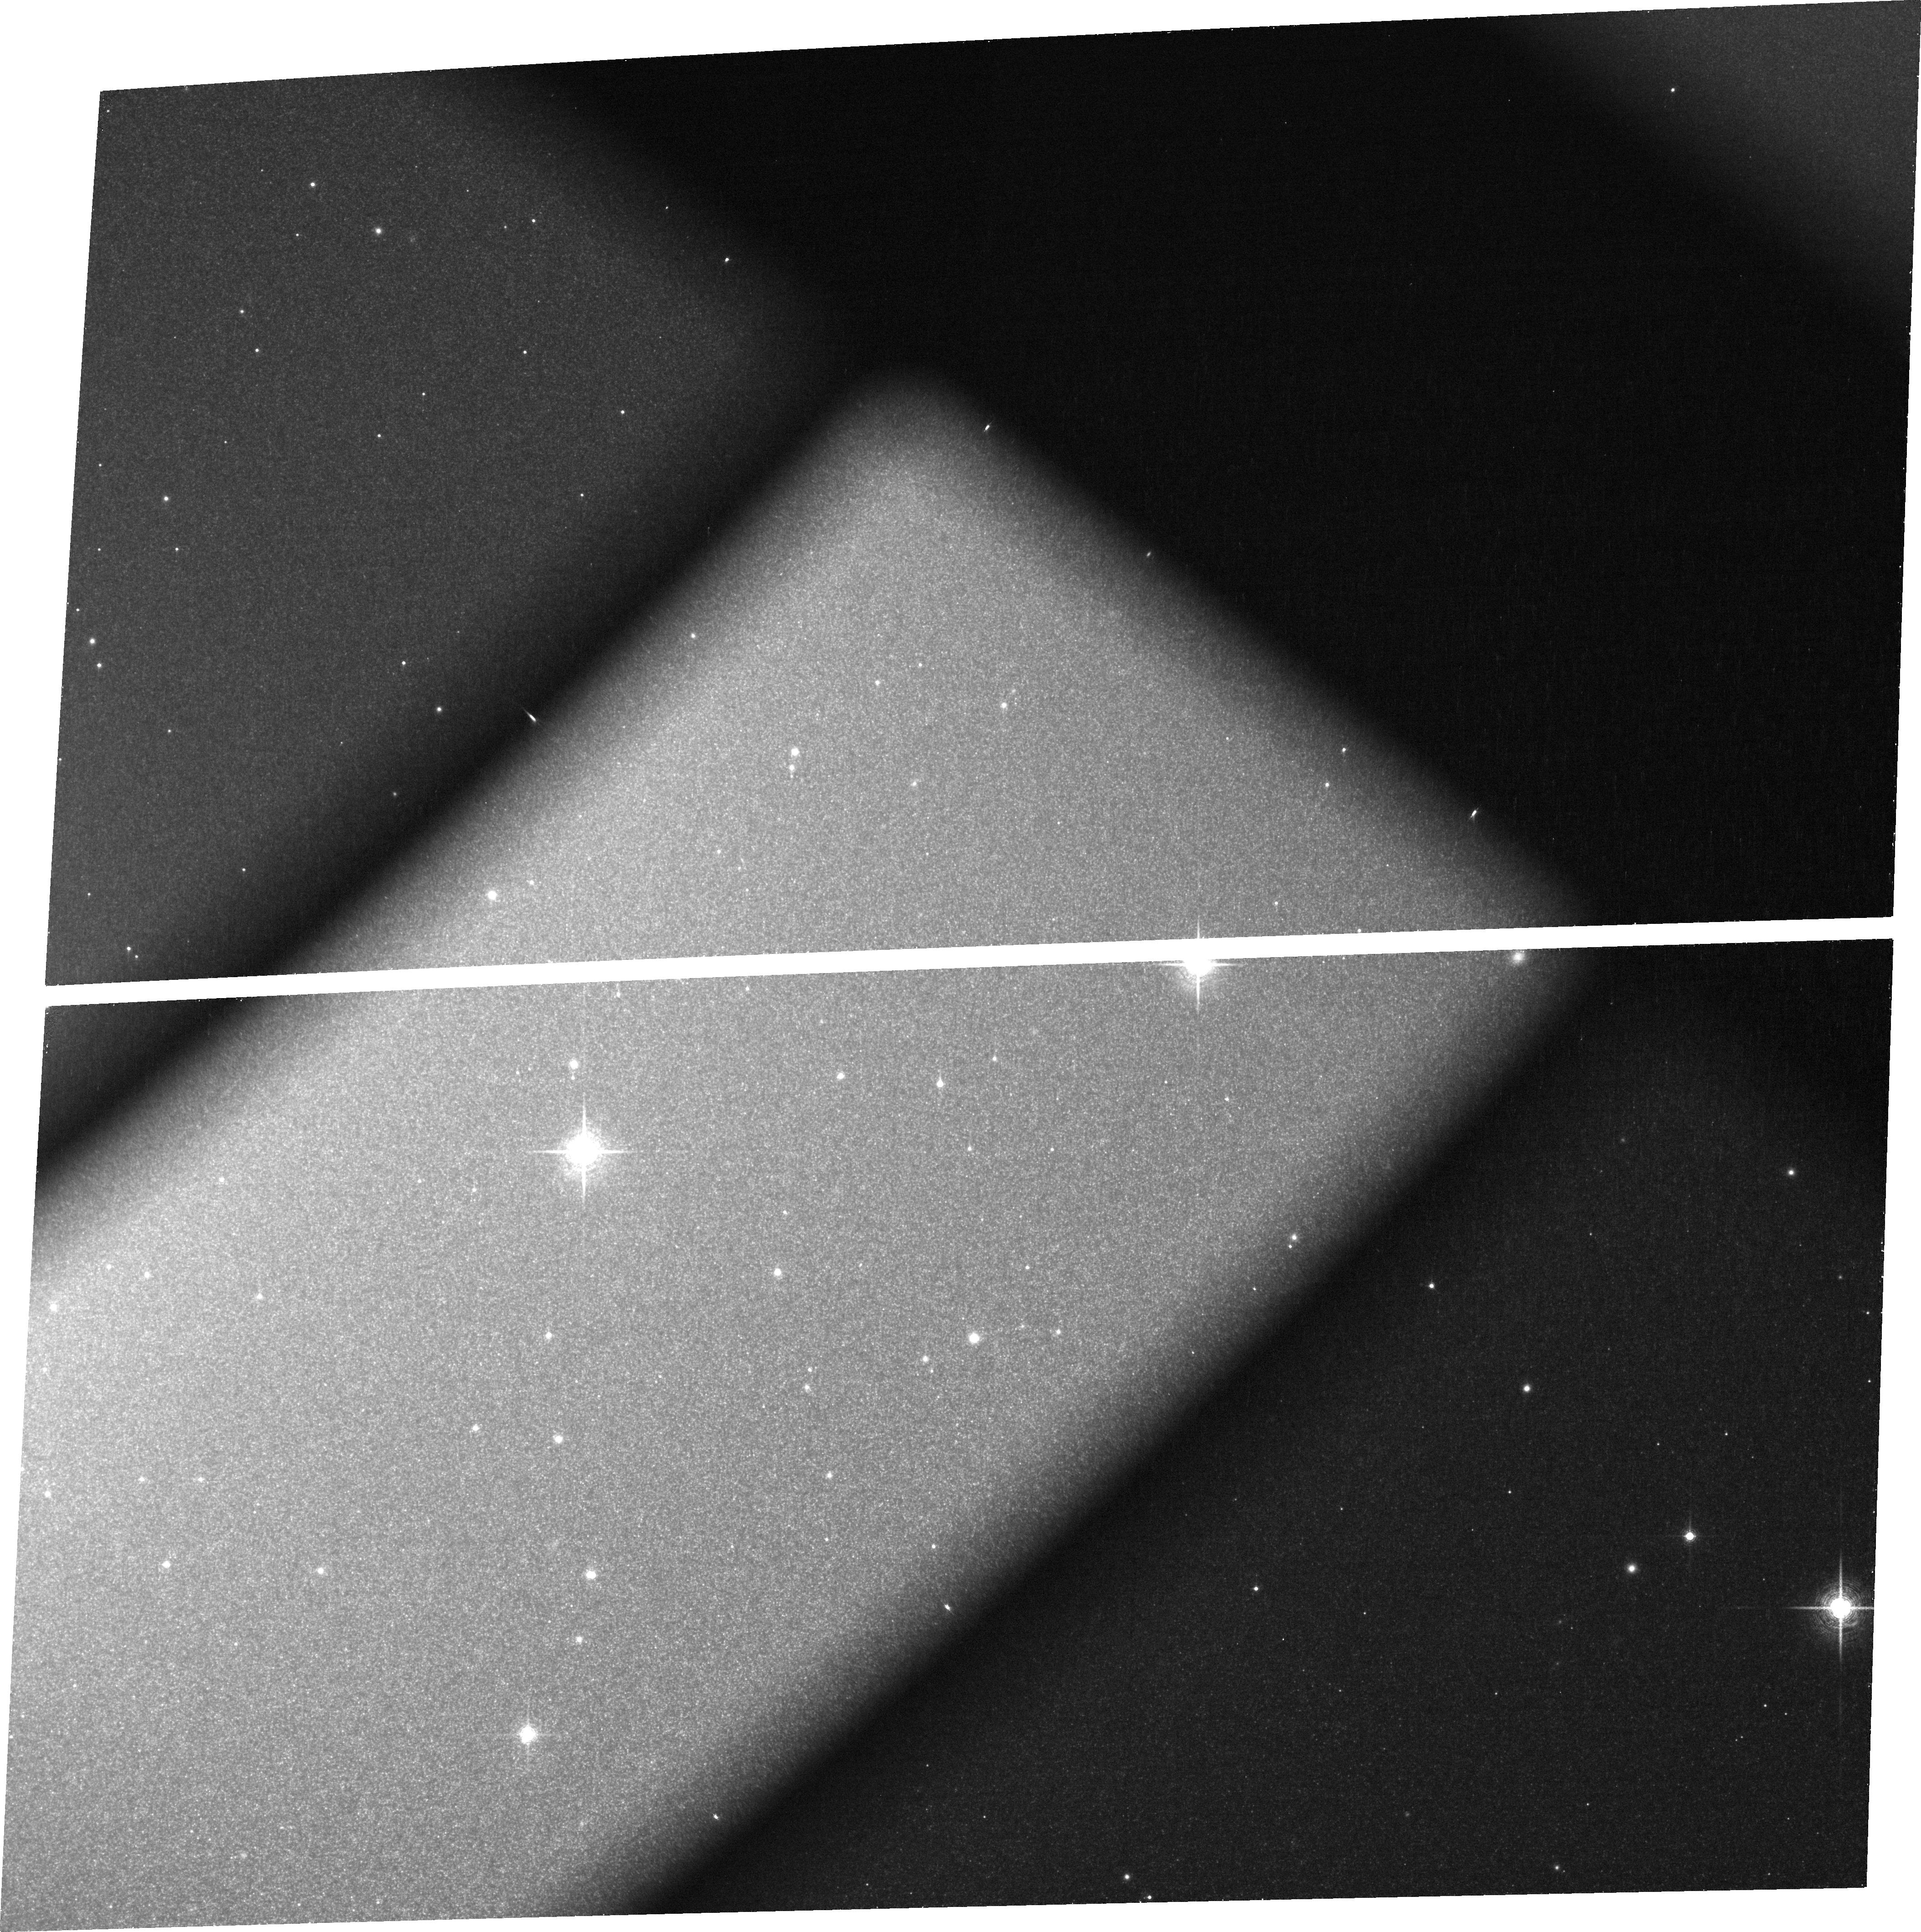
Target: NGC5128
Instrument: ACS/WFC
Filter: FR853N
Exposure: 38 min
Observation ID: jcjb01010

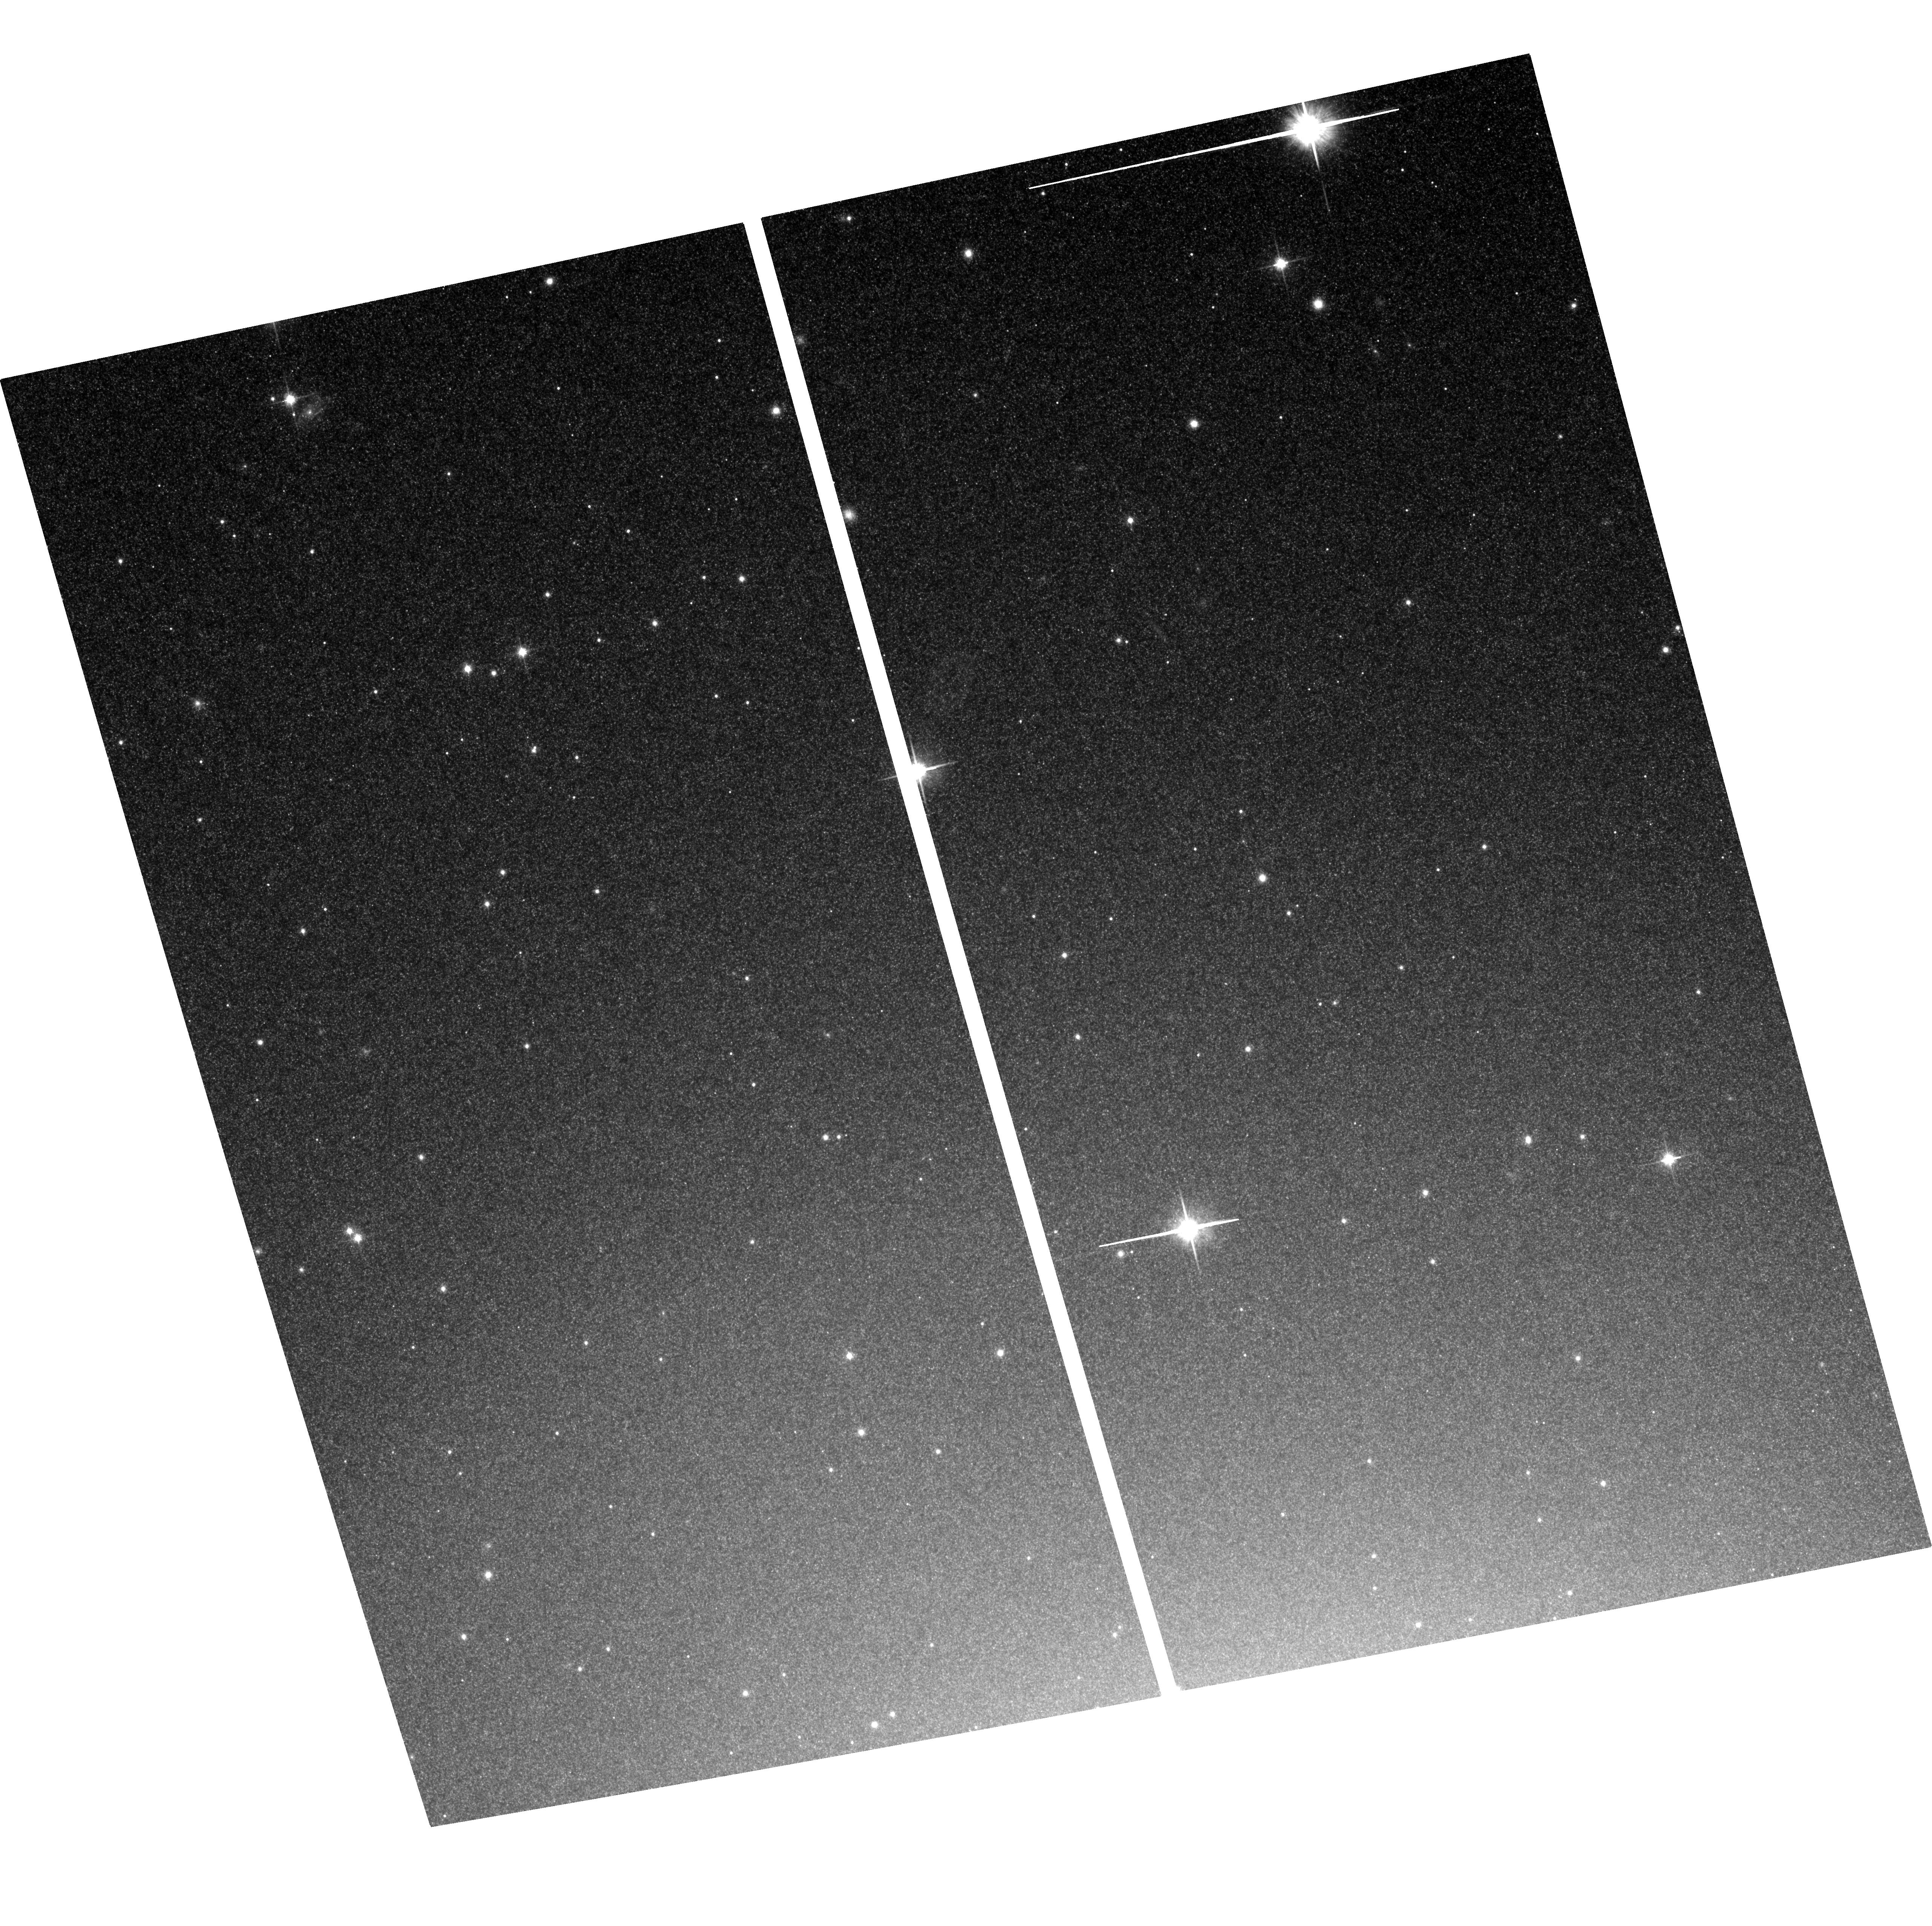
Target: NGC5128
Instrument: ACS/WFC
Filter: F814W
Exposure: 38 min
Observation ID: hst_13681_05_acs_wfc_f814w_jcjb05

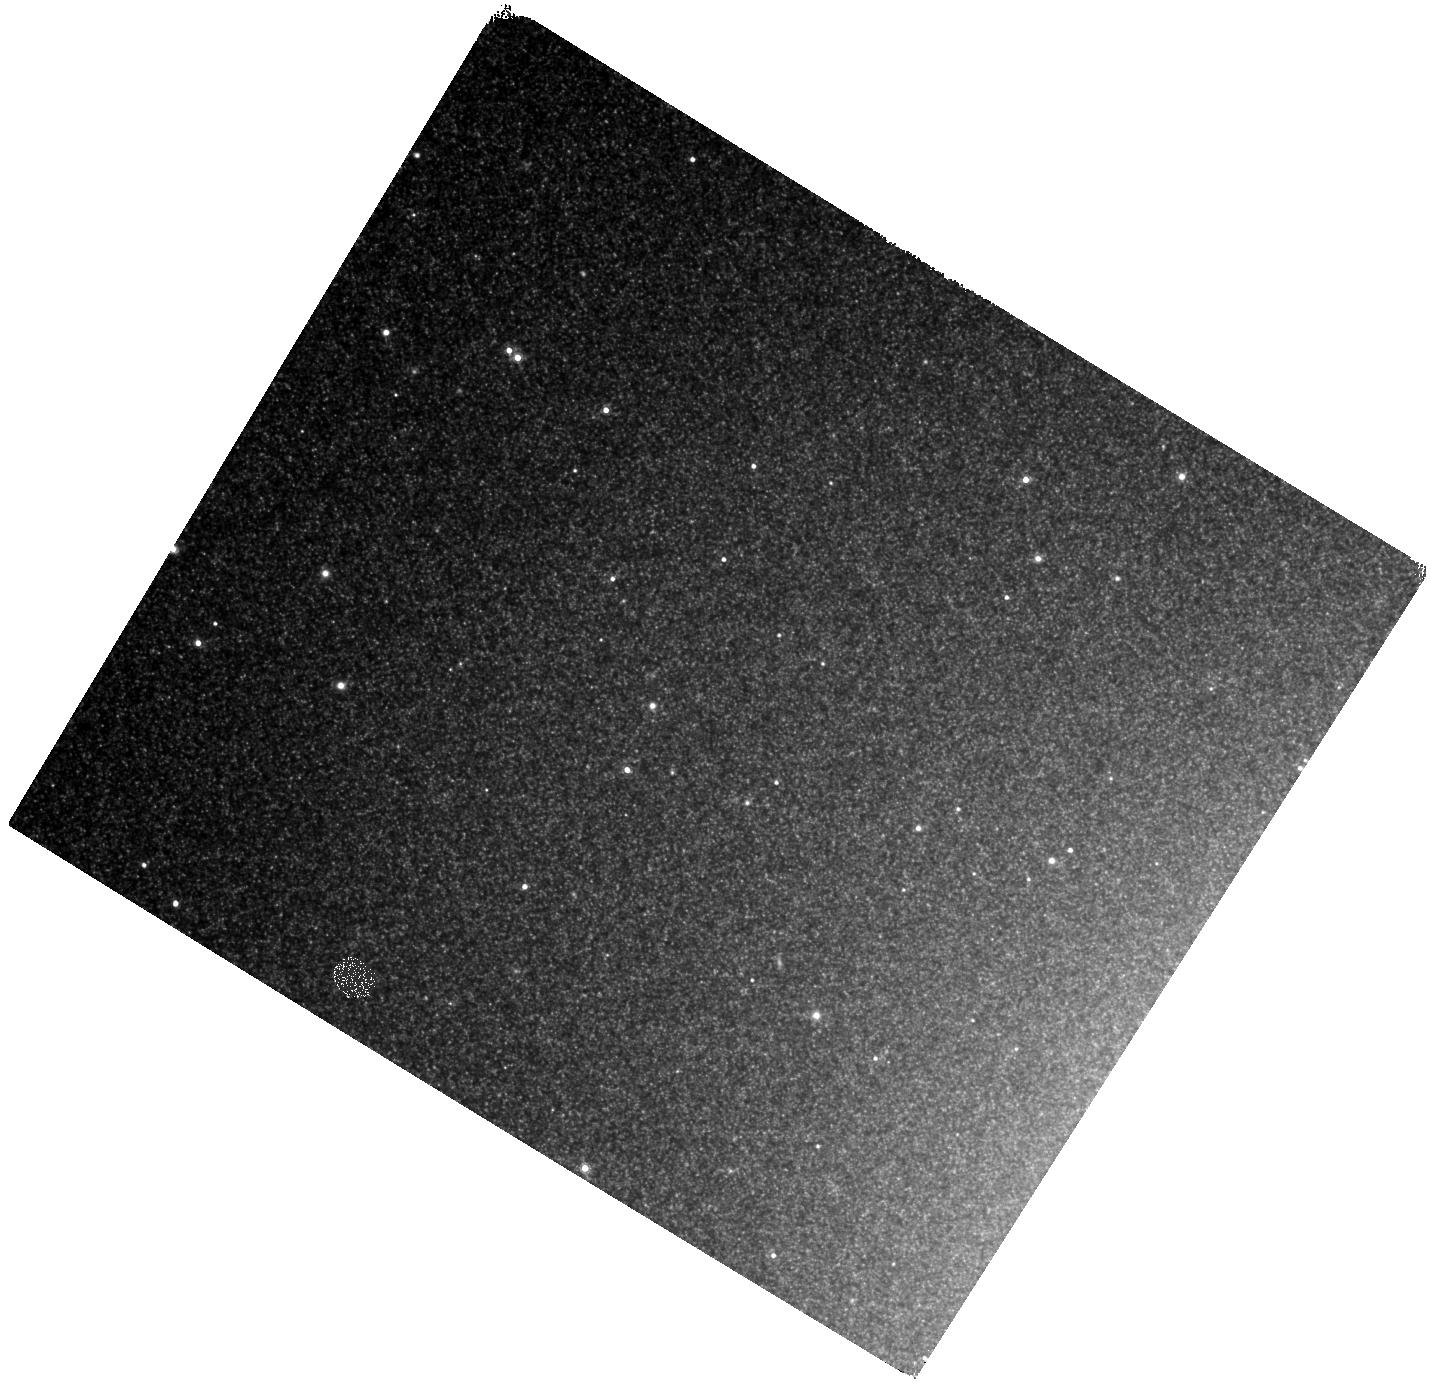
Target: NGC5128
Instrument: WFC3/IR
Filter: F160W
Exposure: 22 min
Observation ID: hst_13681_07_wfc3_ir_f160w_icjb07

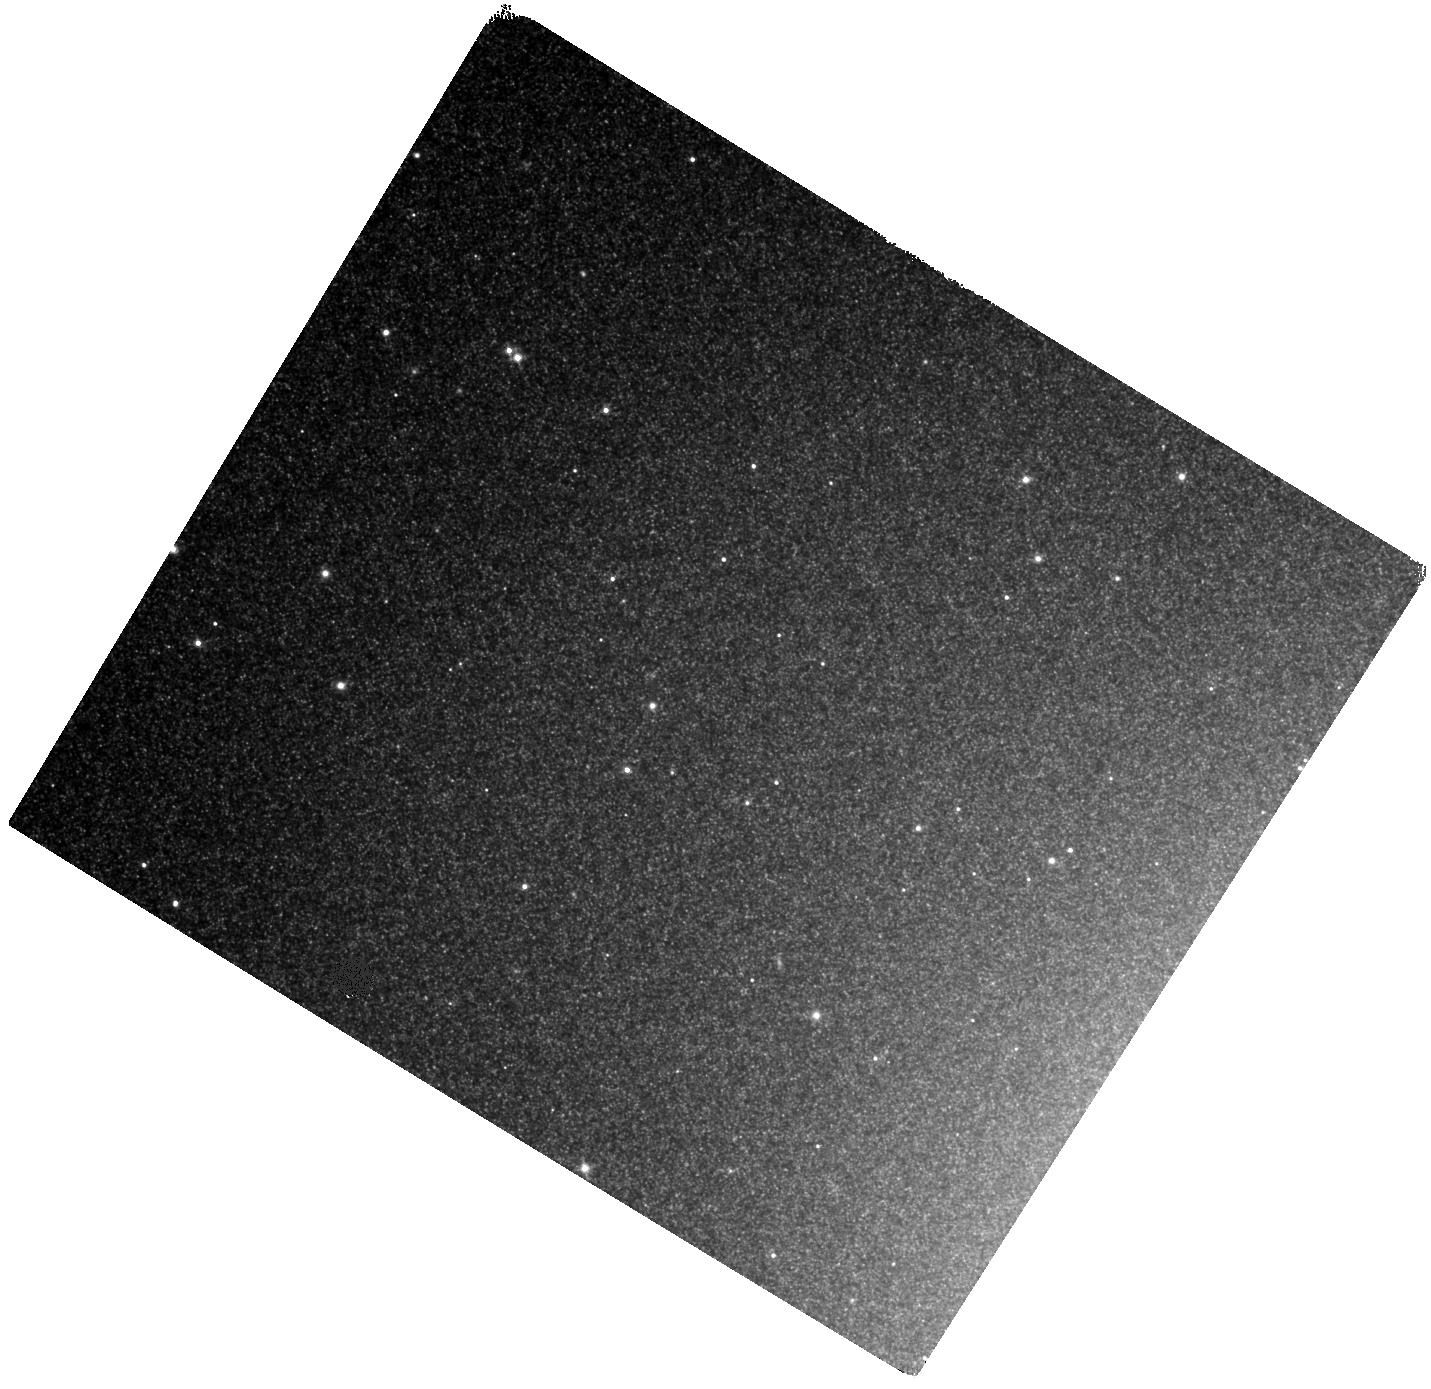
Target: NGC5128
Instrument: WFC3/IR
Filter: F125W
Exposure: 22 min
Observation ID: hst_13681_07_wfc3_ir_f125w_icjb07

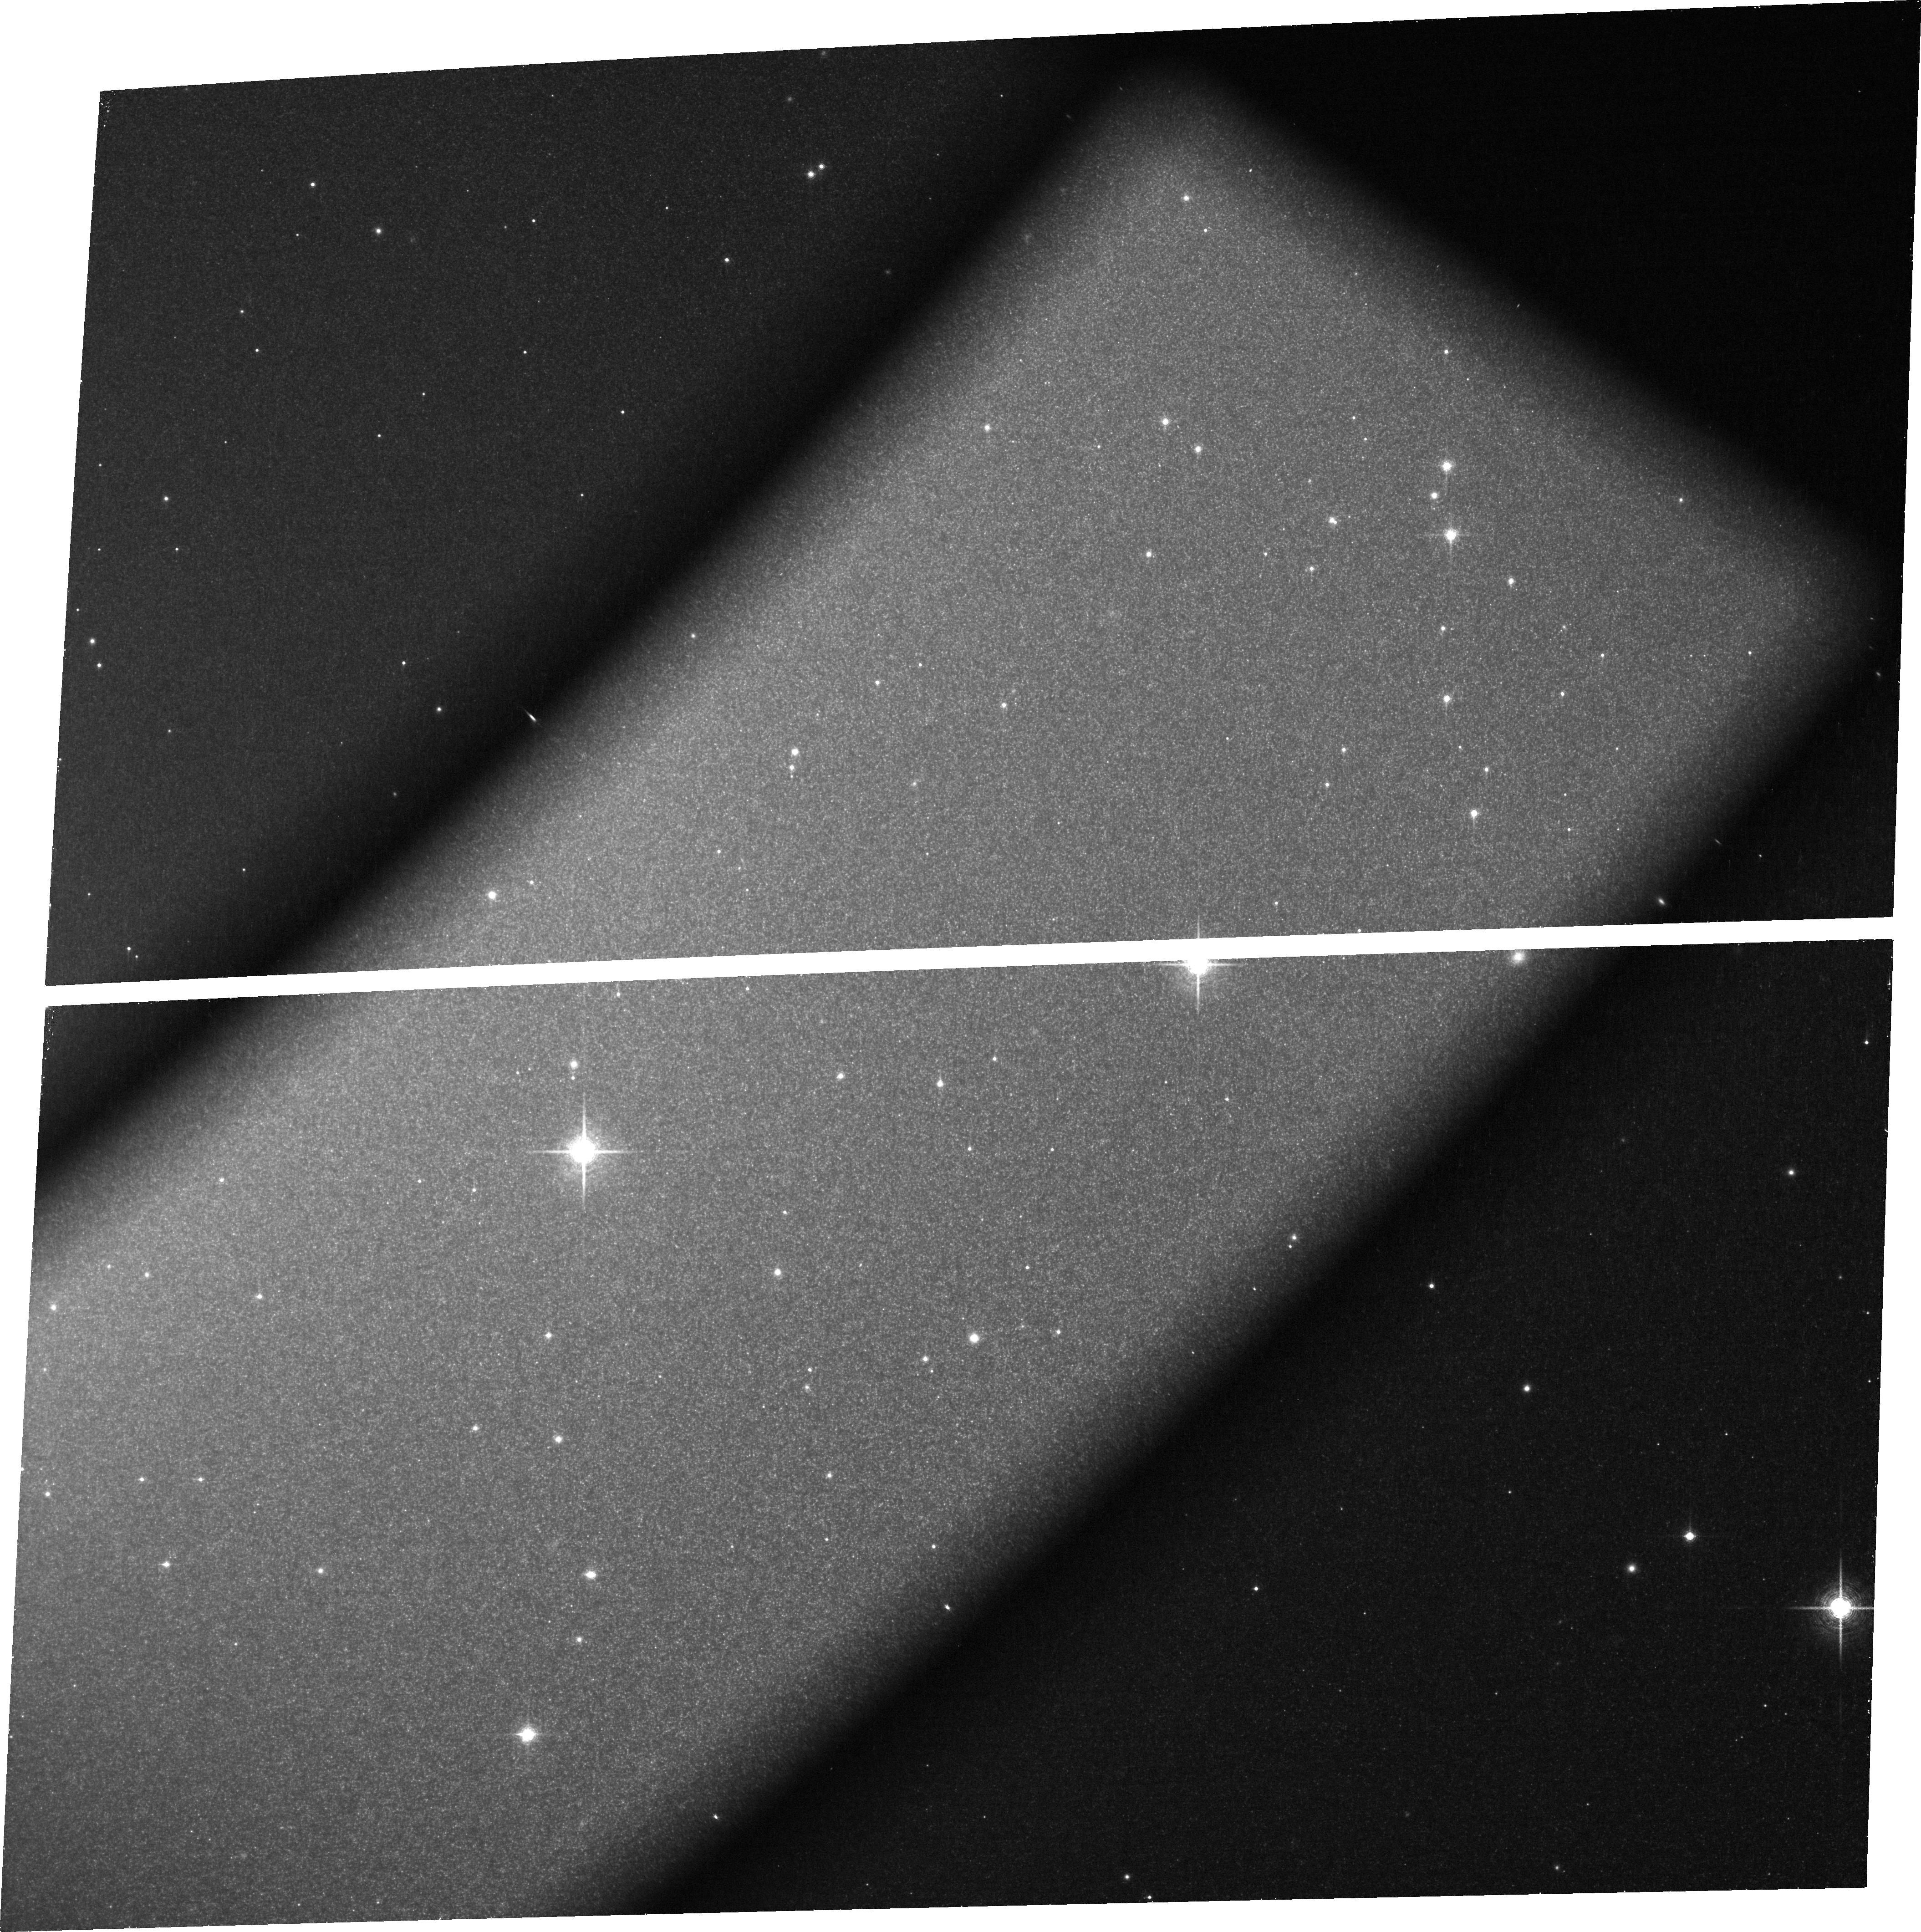
Target: NGC5128
Instrument: ACS/WFC
Filter: FR853N
Exposure: 38 min
Observation ID: jcjb02010

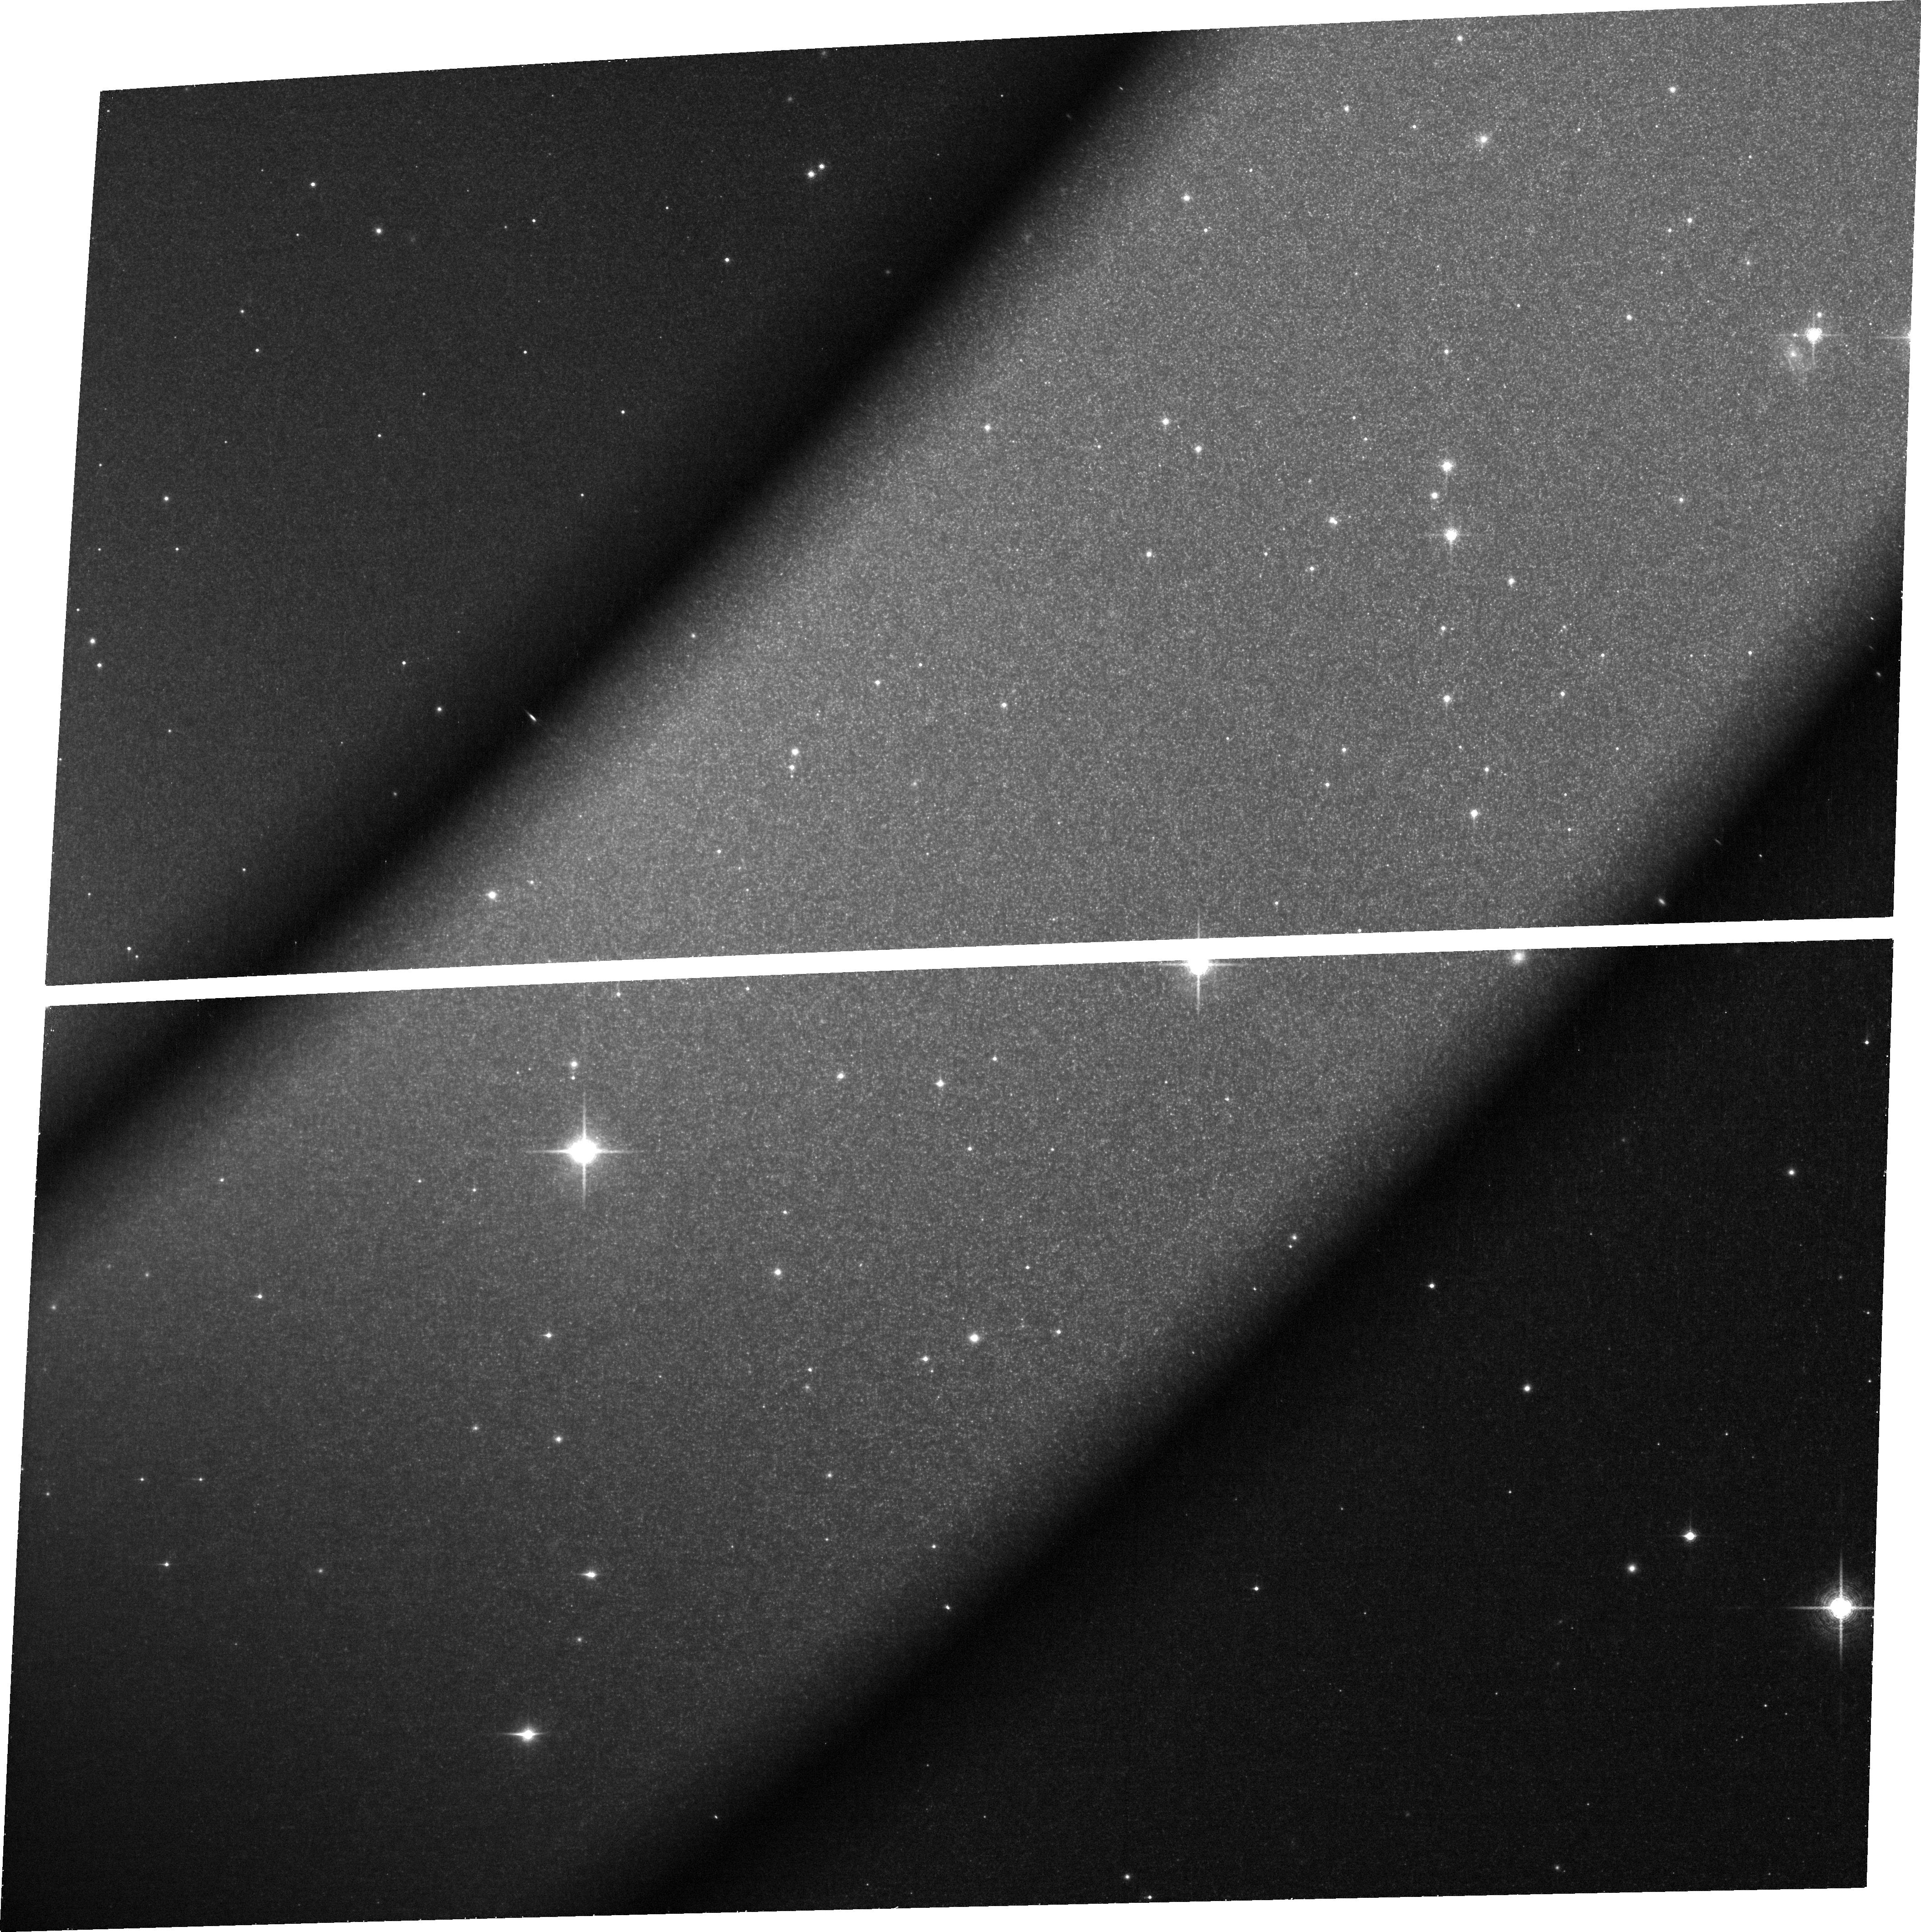
Target: NGC5128
Instrument: ACS/WFC
Filter: FR853N
Exposure: 38 min
Observation ID: jcjb03010

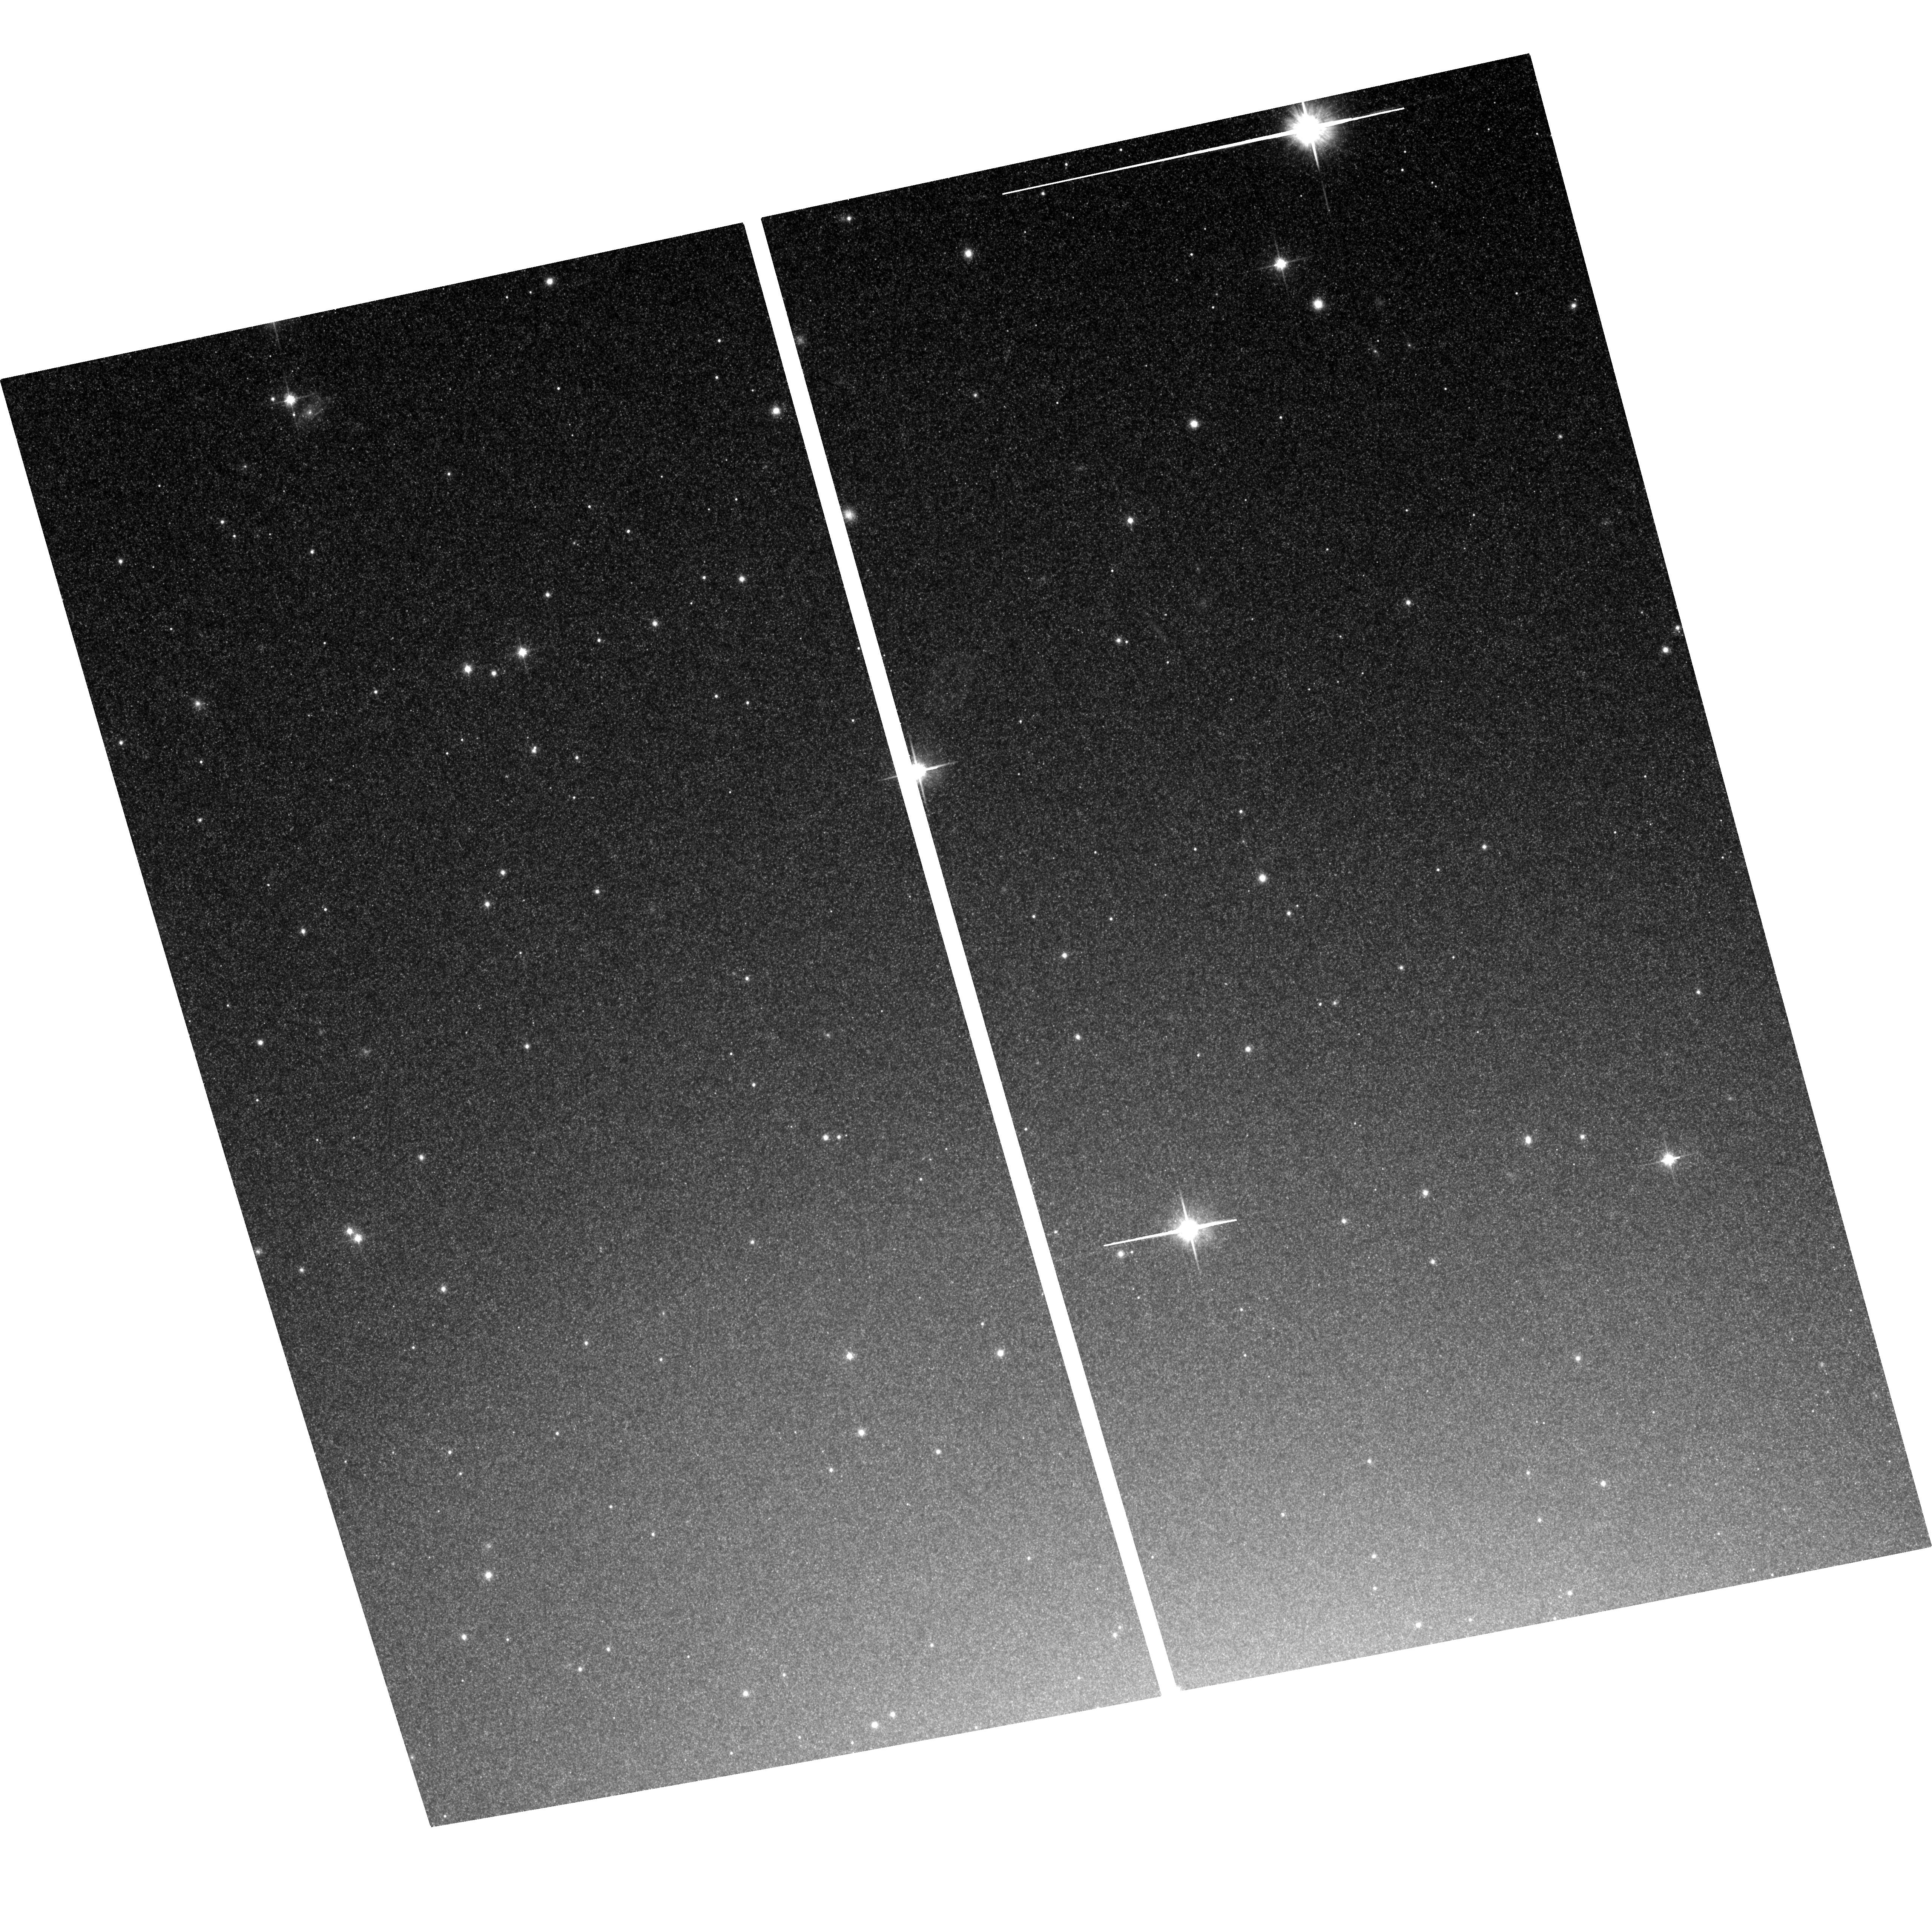
Target: NGC5128
Instrument: ACS/WFC
Filter: F814W
Exposure: 38 min
Observation ID: hst_13681_06_acs_wfc_f814w_jcjb06

Fluctuation spectroscopy with the ACS ramp filters: a new way to measure the IMF in elliptical galaxies (PI: van Dokkum, Pieter)

Images of old stellar populations show pixel-to-pixel fluctuations due to Poisson variations in the number of giant stars. These surface brightness fluctuations can be used to study the spectra of stars as a function of their luminosity, by obtaining differential spectroscopy of pixels with high and low fluctuations. If the average number of stars per pixel is sufficiently low, there will be individual pixels that have almost no light from luminous giants, providing sightlines that are dominated by main sequence stars. In this regime the observed spectral response is strongly dependent on the number of cool, low mass stars, and hence the stellar initial mass function (IMF). We propose to observe the nearest elliptical galaxy, Centaurus A, through four narrowband ACS ramp filters tuned to the 0.8 - 0.9 micron range. From the relation between ACS narrowband indices and the amplitude of the surface brightness fluctuation we will be able to obtain quantitative constraints on the IMF from 0.1-1 Solar masses, and distinguish between a Kroupa-like IMF or a bottom-heavy, Salpeter-like IMF, with ~5 sigma significance. We have demonstrated the feasibility of the technique used in this proposal in a Cycle 19 program, where we used the same observational strategy to measure the properties of luminous giants in the Virgo galaxy NGC 4472.